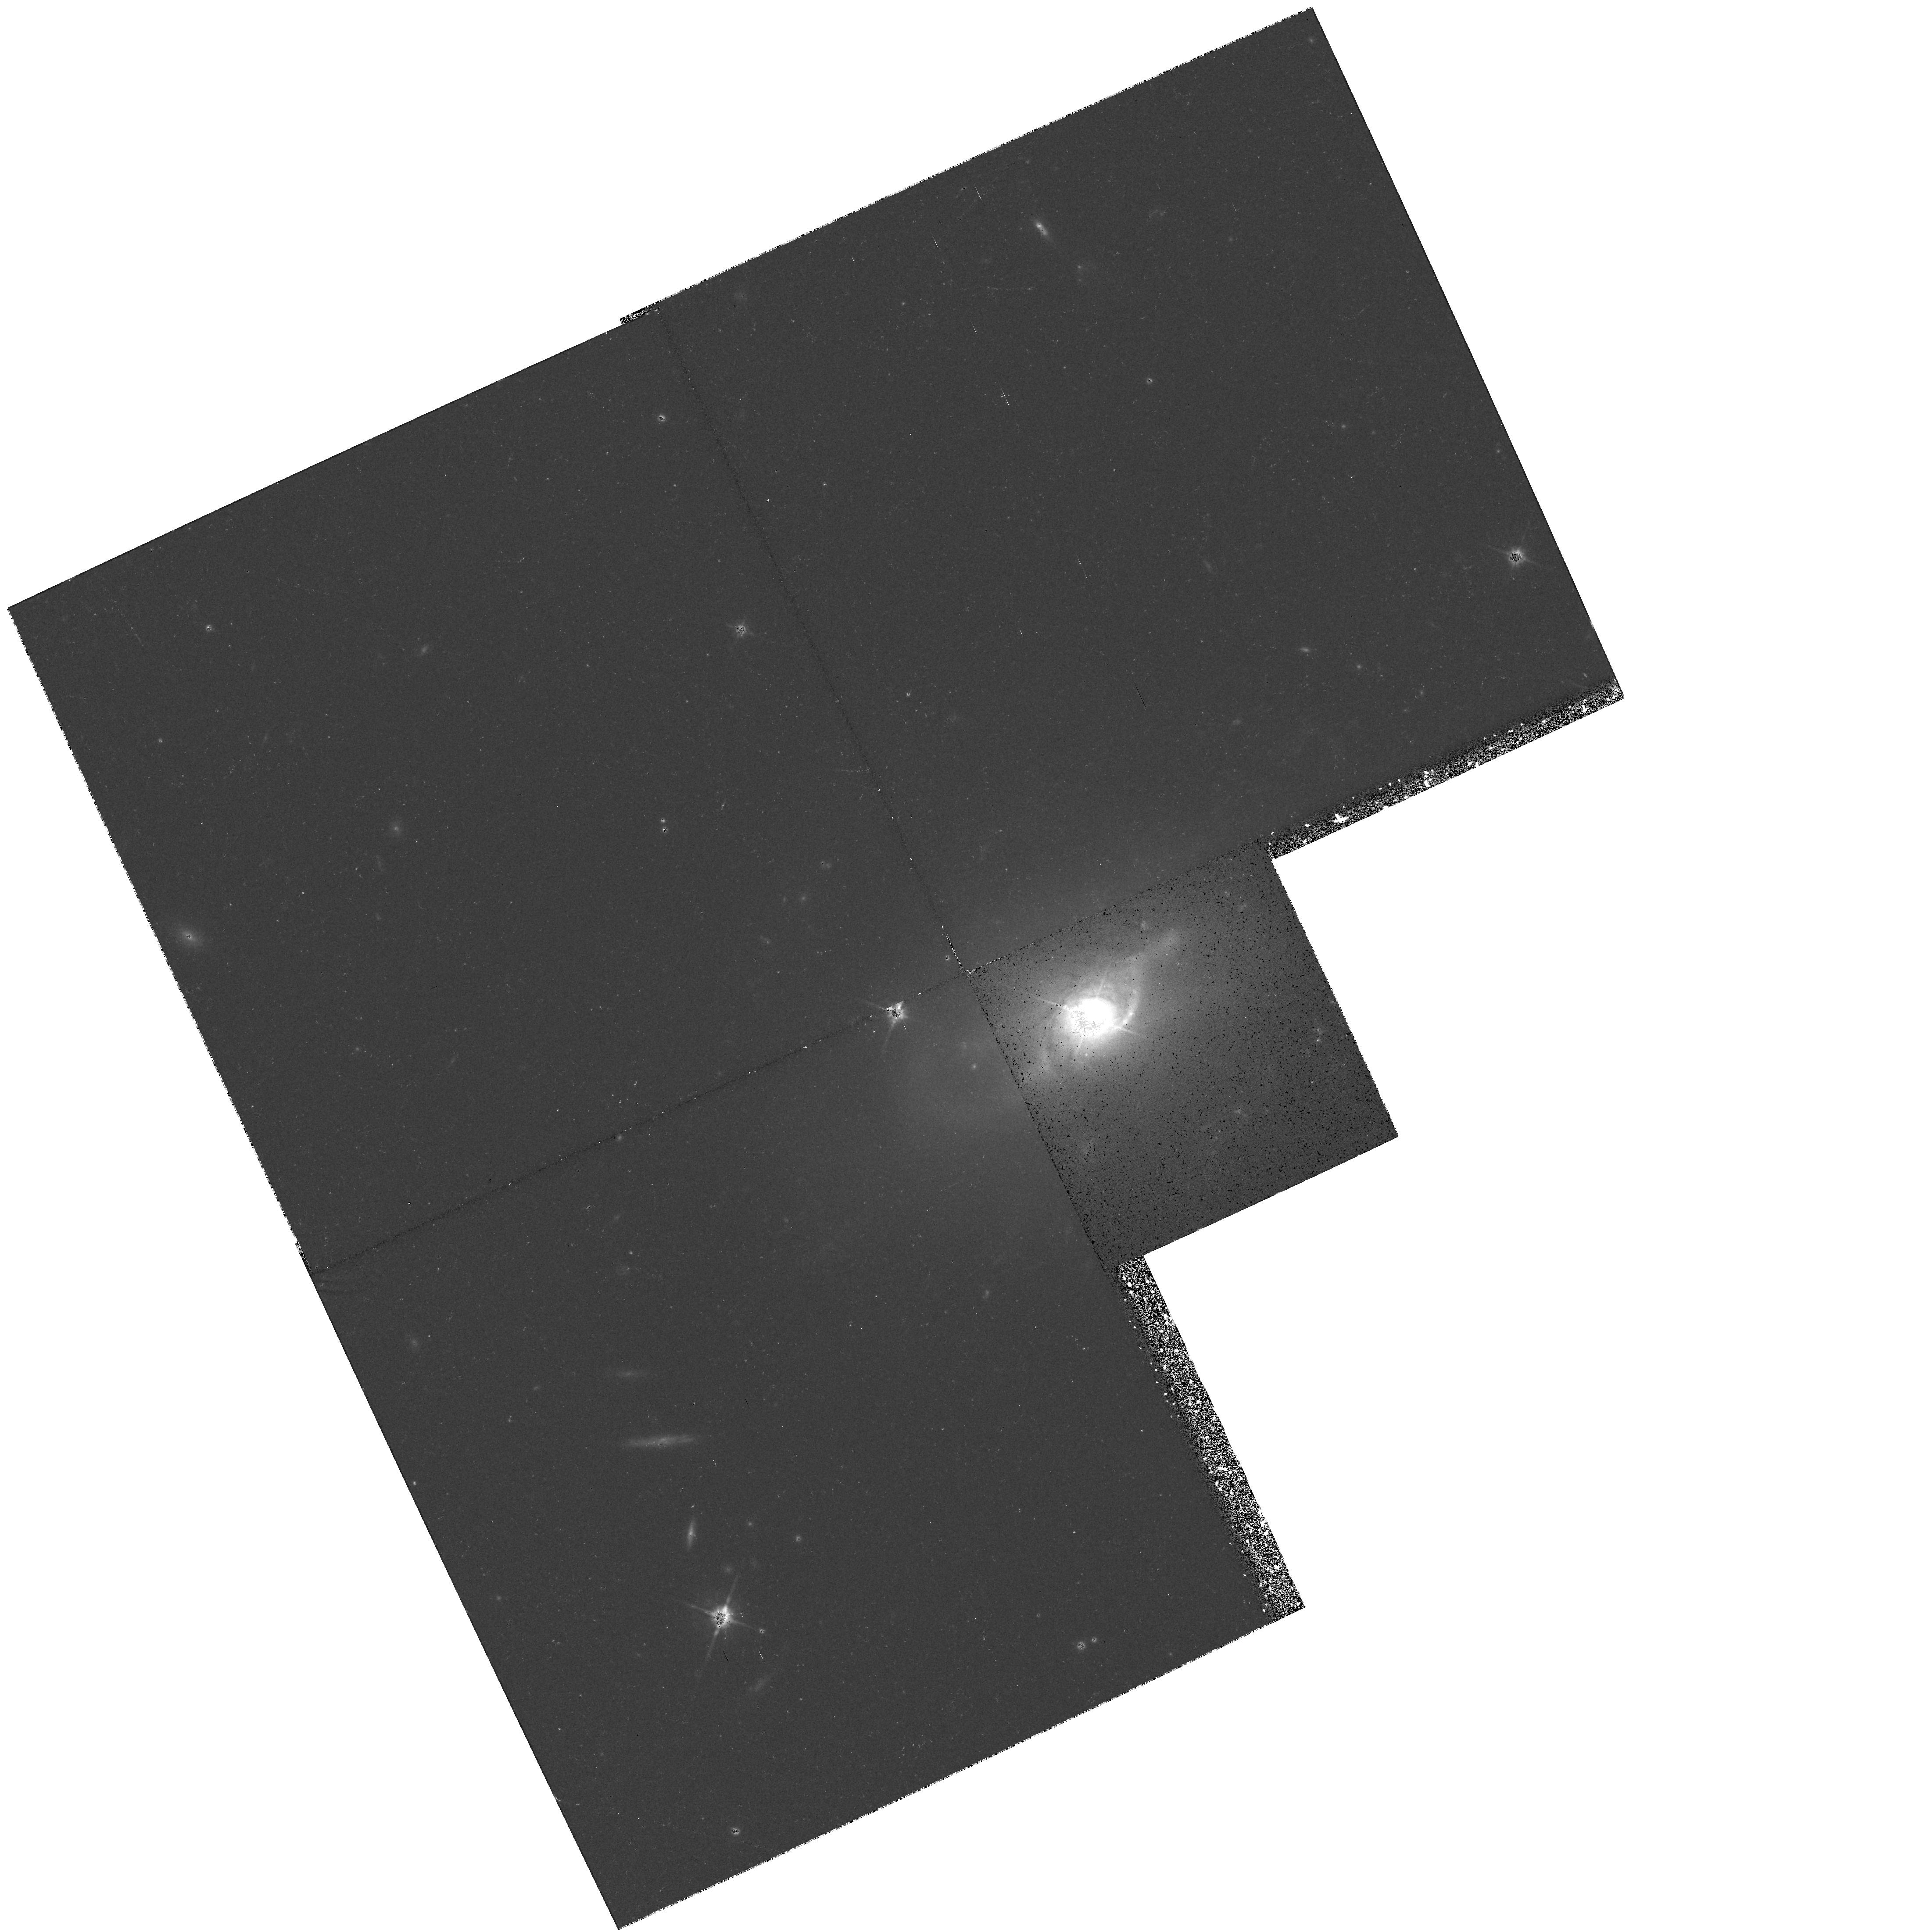
Target: 3C120
Instrument: WFPC2/PC
Filter: F814W
Exposure: 37 min
Observation ID: hst_6285_01_wfpc2_pc_f814w_u2qg01

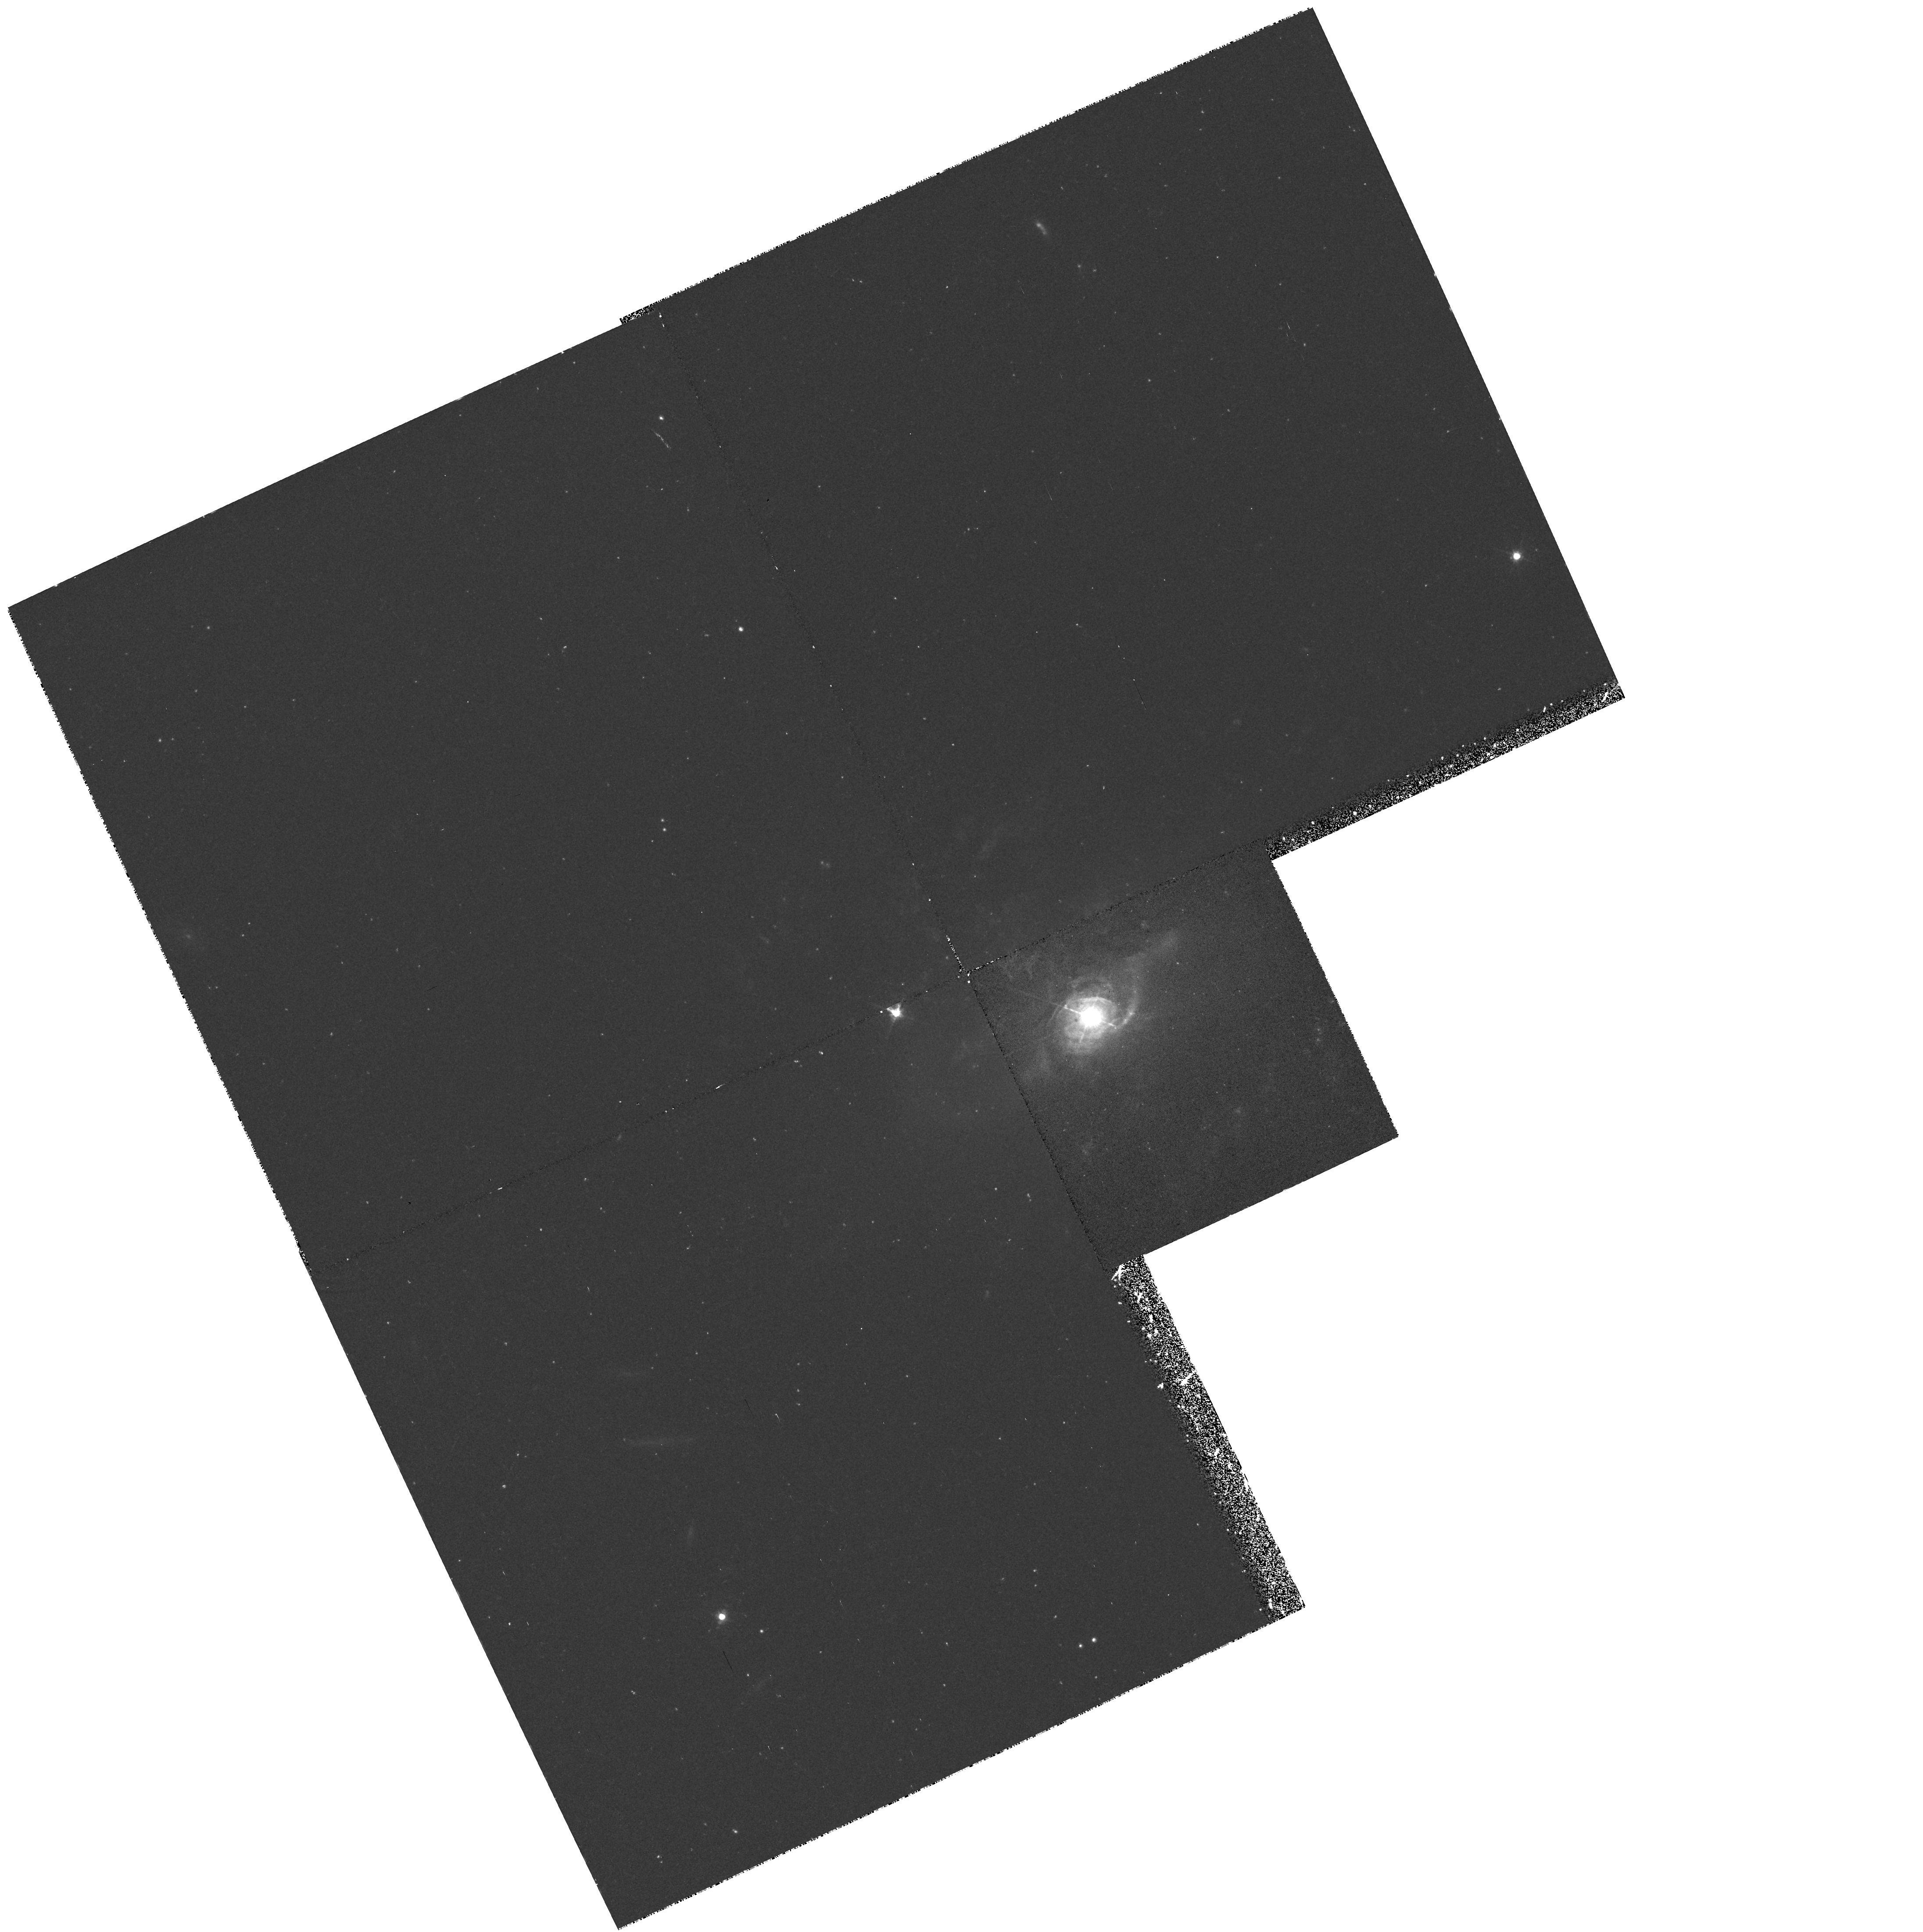
Target: 3C120
Instrument: WFPC2/PC
Filter: F547M
Exposure: 38 min
Observation ID: hst_6285_01_wfpc2_pc_f547m_u2qg01

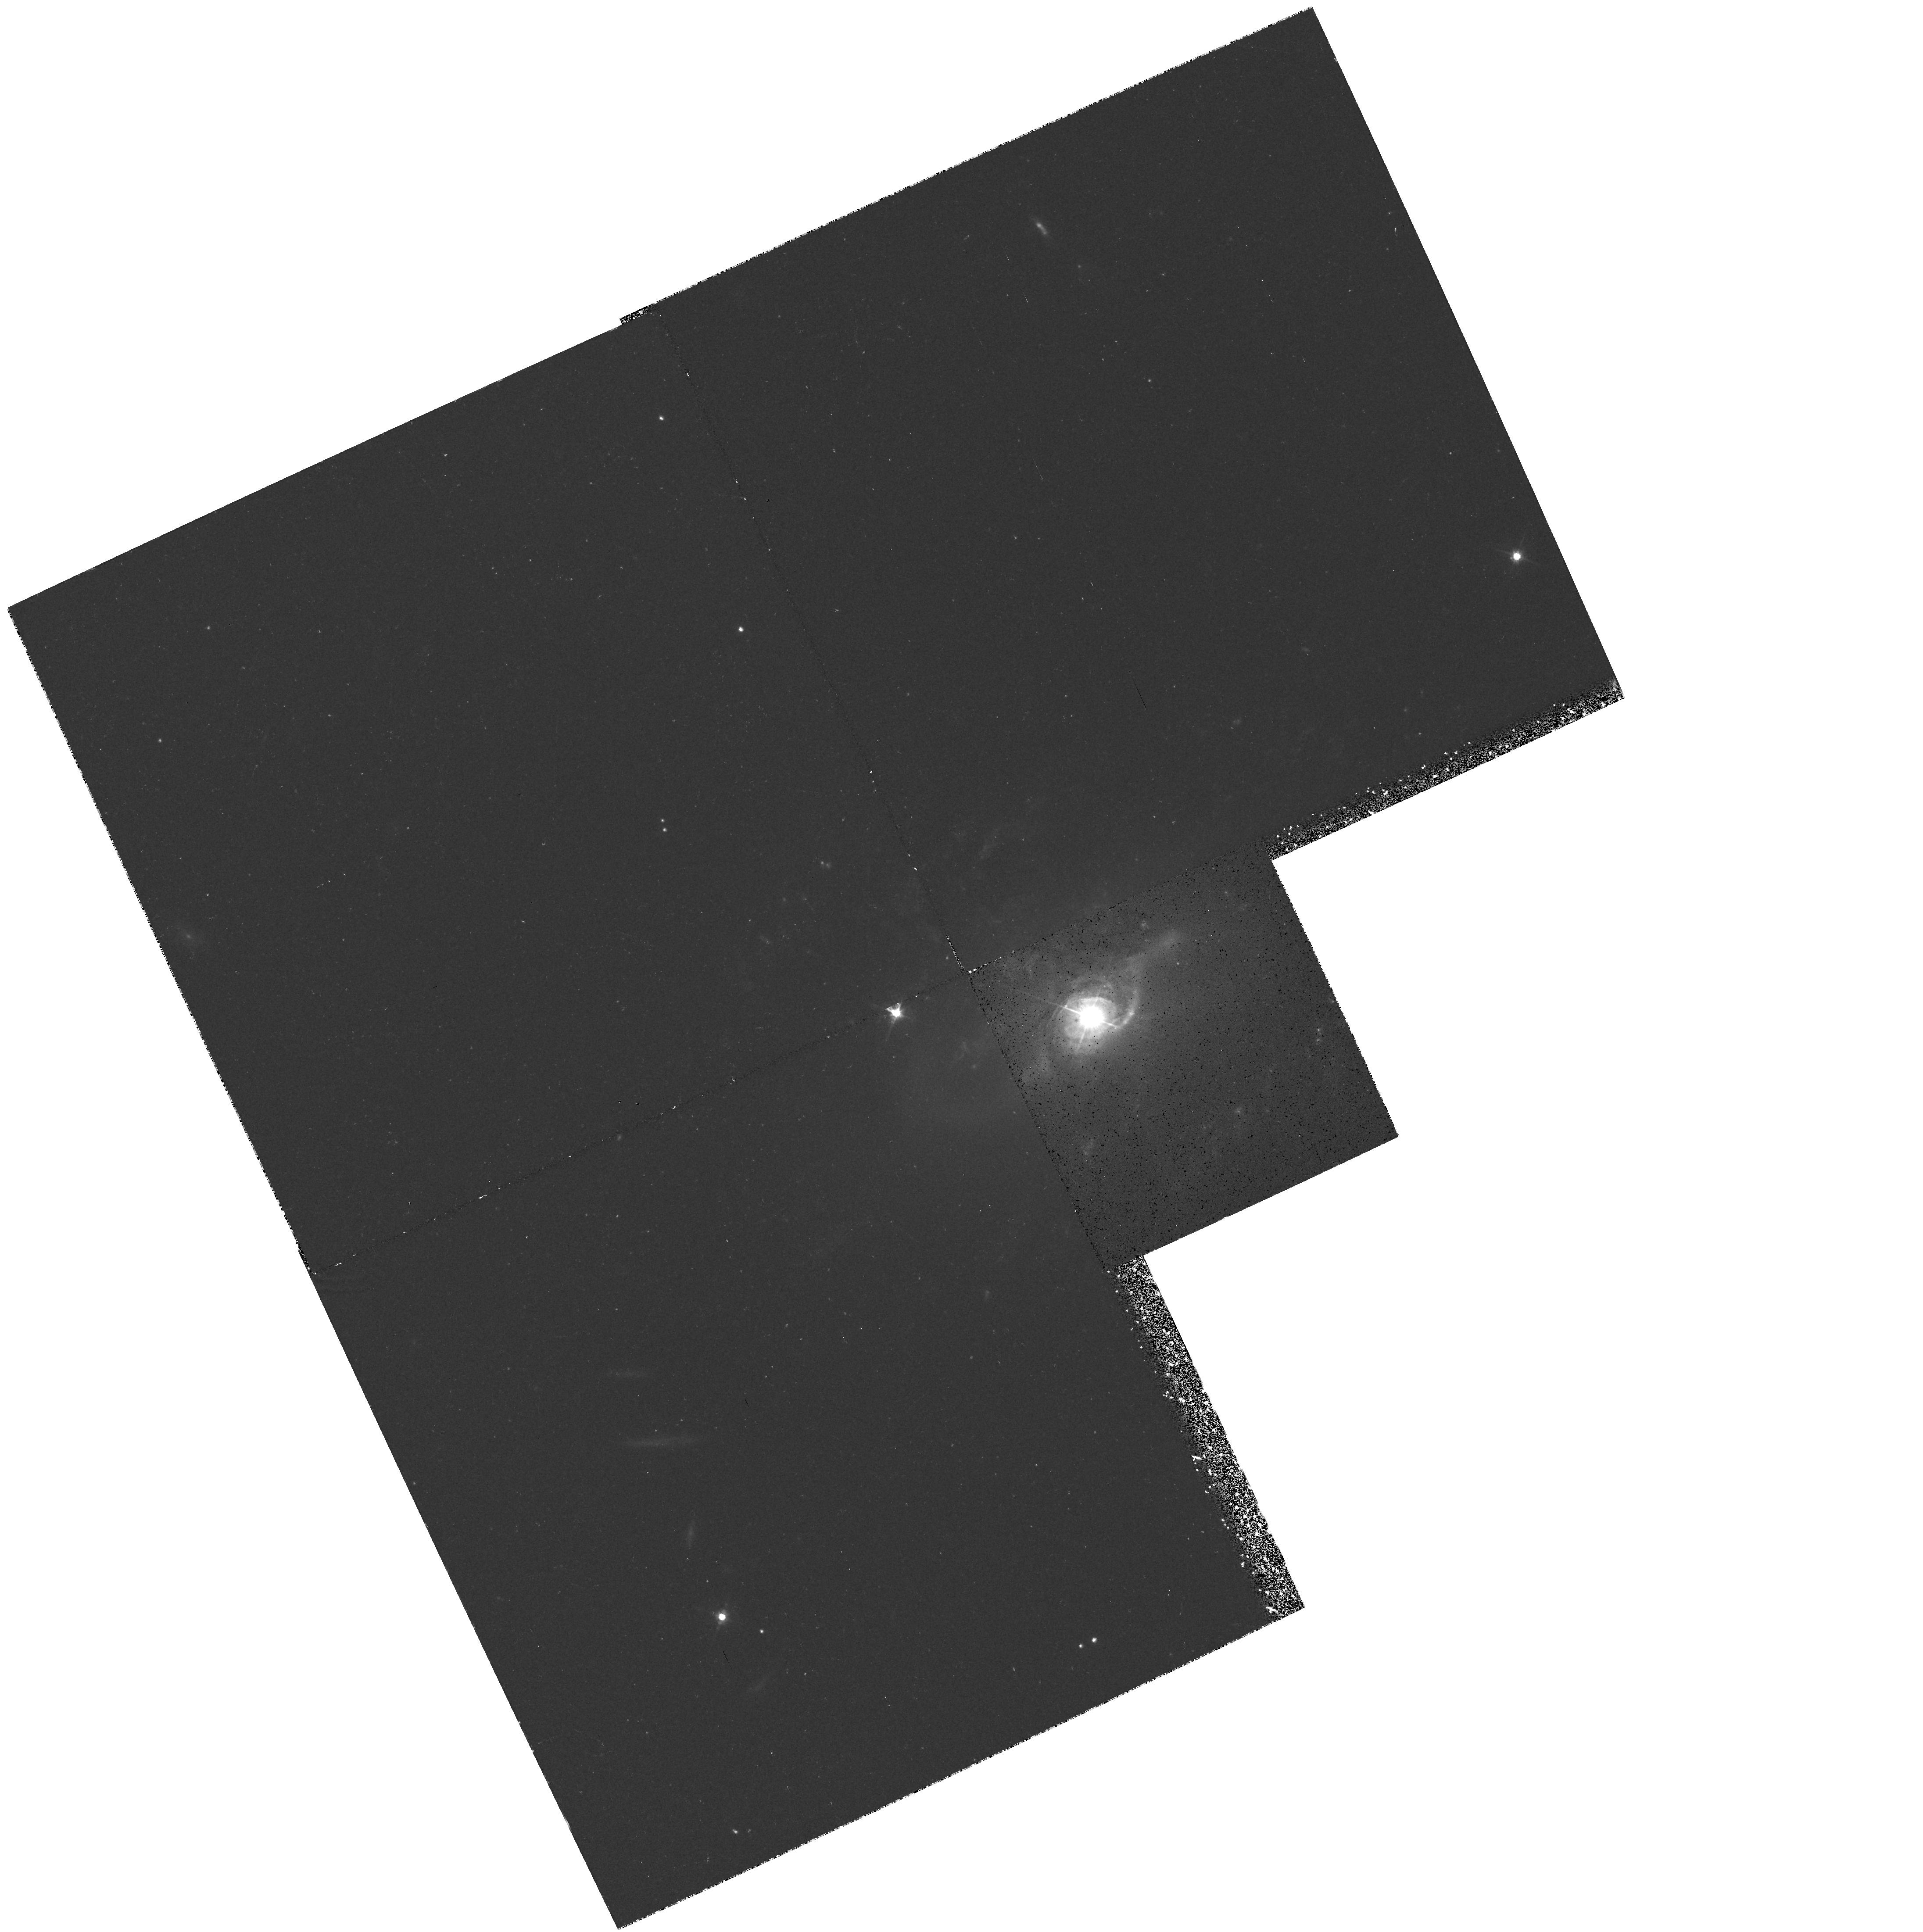
Target: 3C120
Instrument: WFPC2/PC
Filter: F555W
Exposure: 34 min
Observation ID: hst_6285_01_wfpc2_pc_f555w_u2qg01

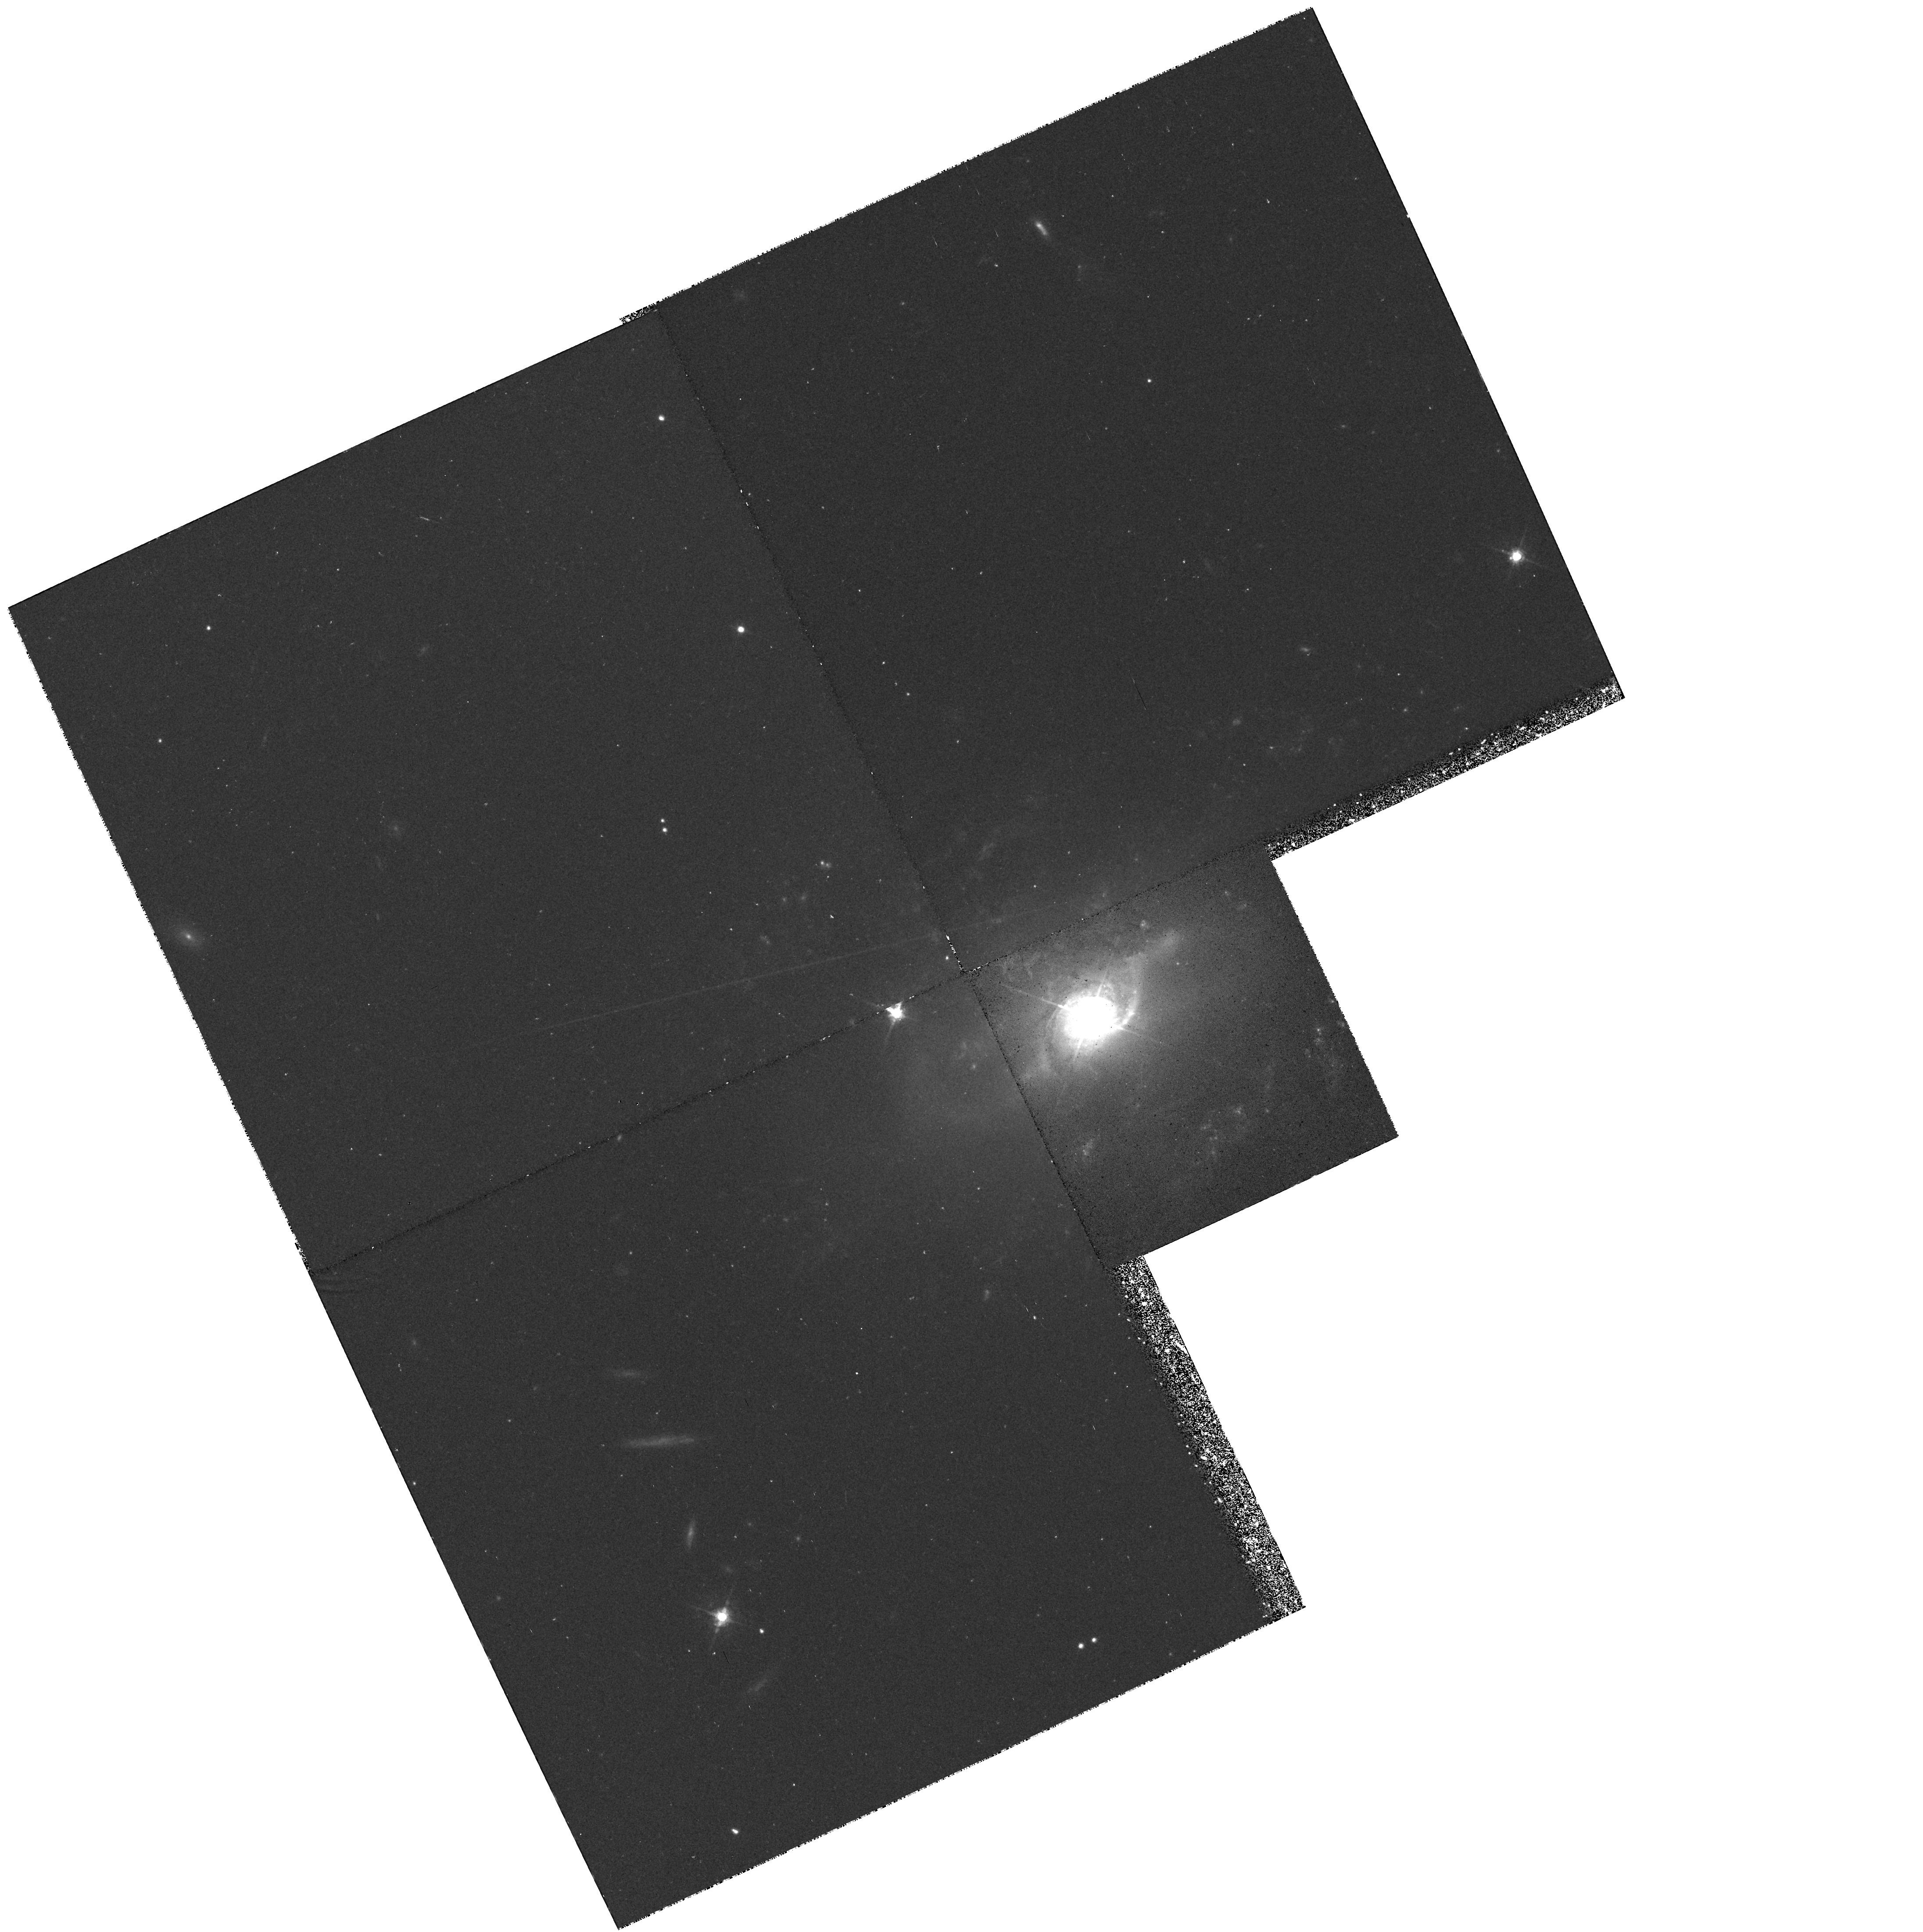
Target: 3C120
Instrument: WFPC2/PC
Filter: F675W
Exposure: 38 min
Observation ID: hst_6285_01_wfpc2_pc_f675w_u2qg01

STRUCTURE OF QUASARS AND RELATED OBJECTS (WC10): CYCLE 5 (PI: Westphal, J. A.)

The aims of the program are (1) to detect, and to study the morphology of galaxies underlying QSOs and AGNs, galaxies associated with them in groups and clusters, and associated structures such as jets; (2) to detect bright nuclear and extranuclear structure on small angular scales; (3) to detect and examine additional images and lensing galaxies in gravitational lenses; (4) to detect extended emission line structure in quasars.